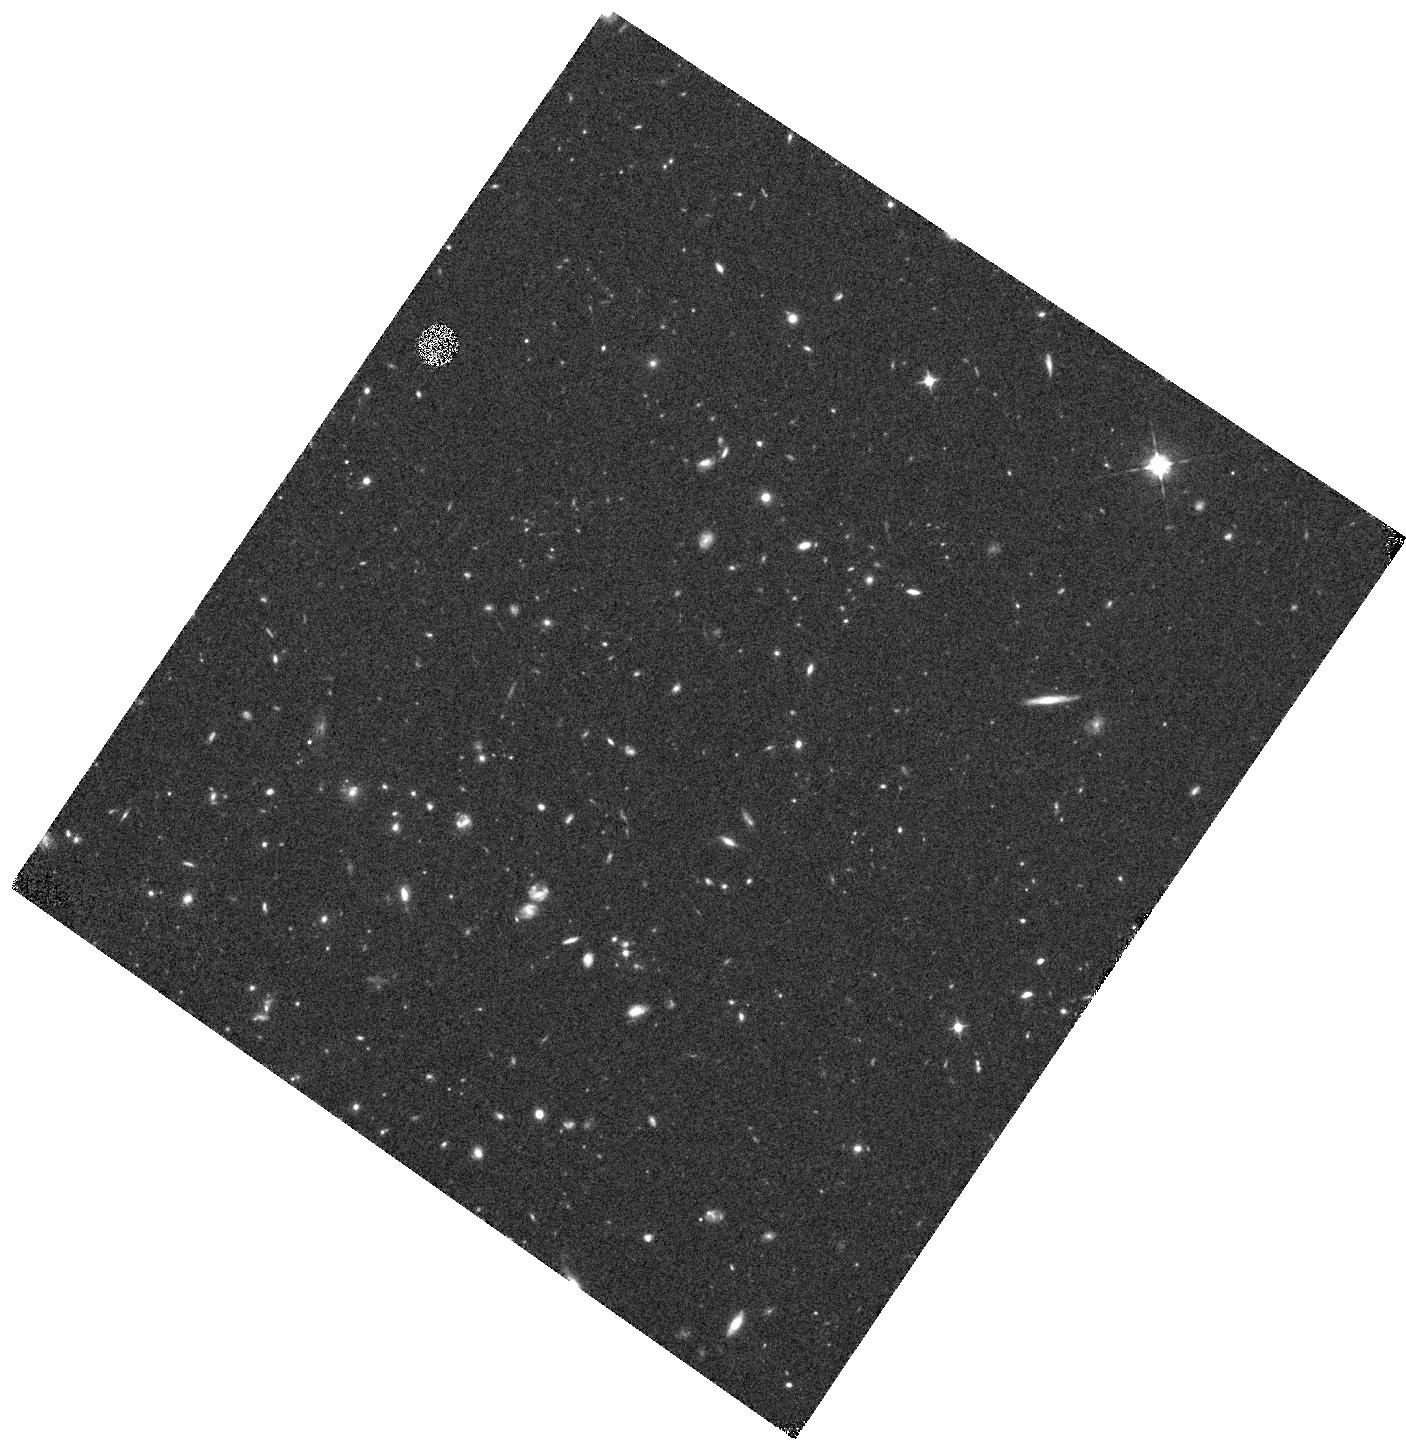
Target: IRC0218A-F105W. Instrument: WFC3/IR. Filter: F105W. Exposure: 40 min. Observation ID: hst_12590_06_wfc3_ir_f105w_ibrh06

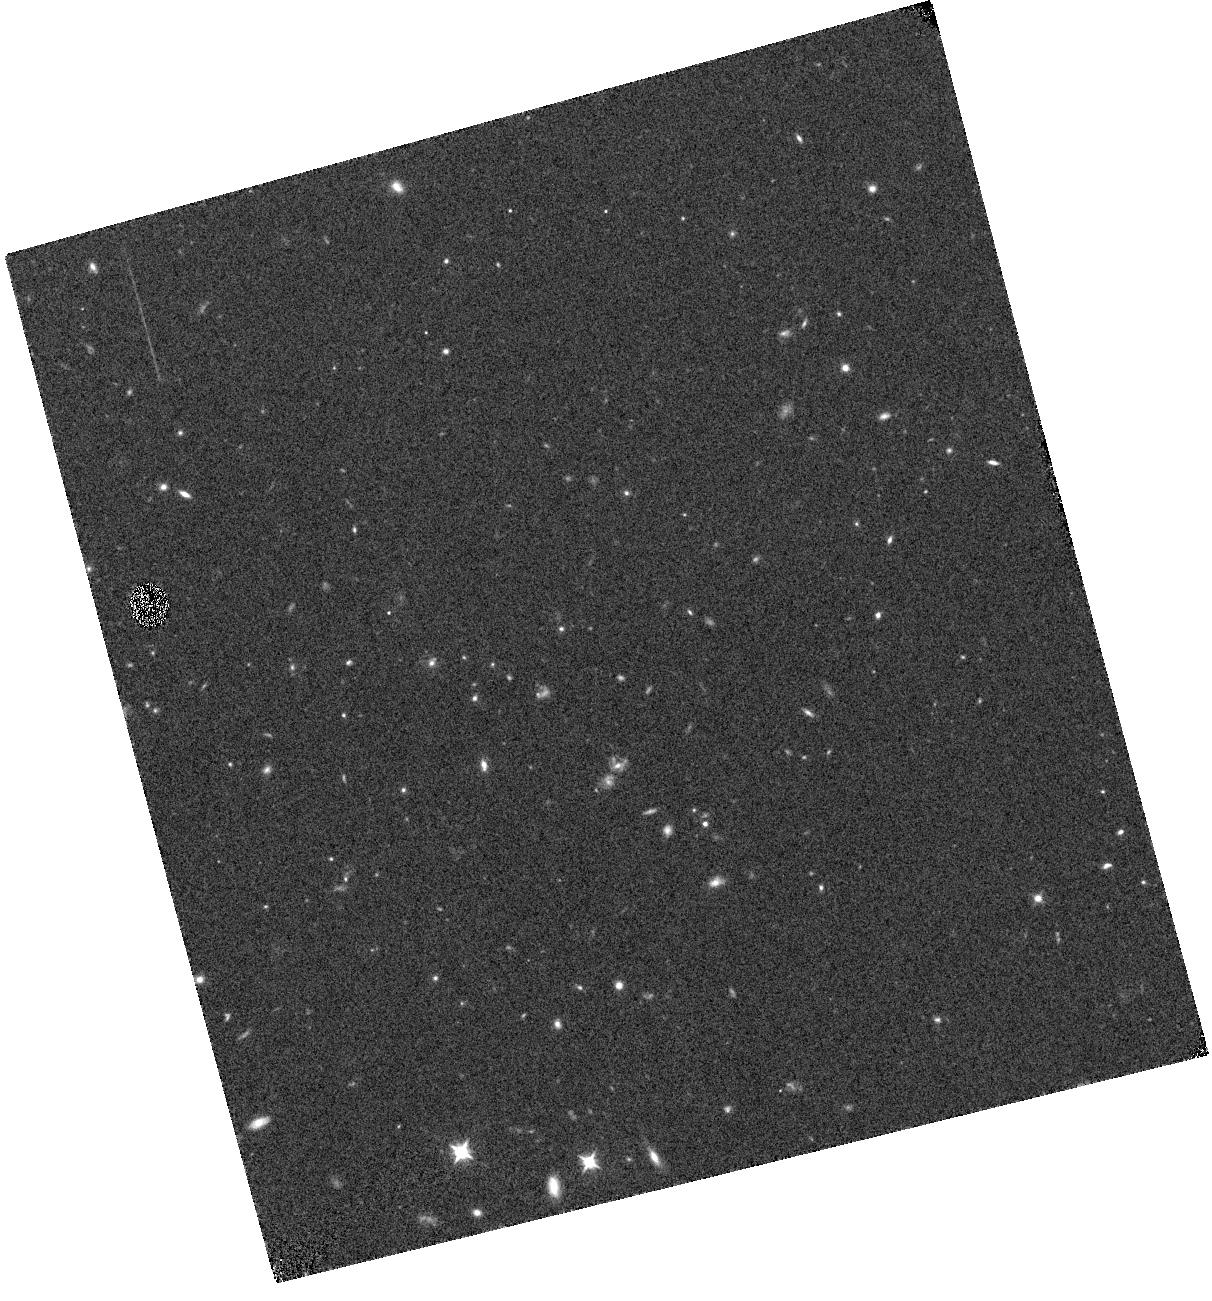
Target: IRC0218A-CENTER-G102. Instrument: WFC3/IR. Filter: F105W. Exposure: 9 min. Observation ID: hst_12590_02_wfc3_ir_f105w_ibrh02

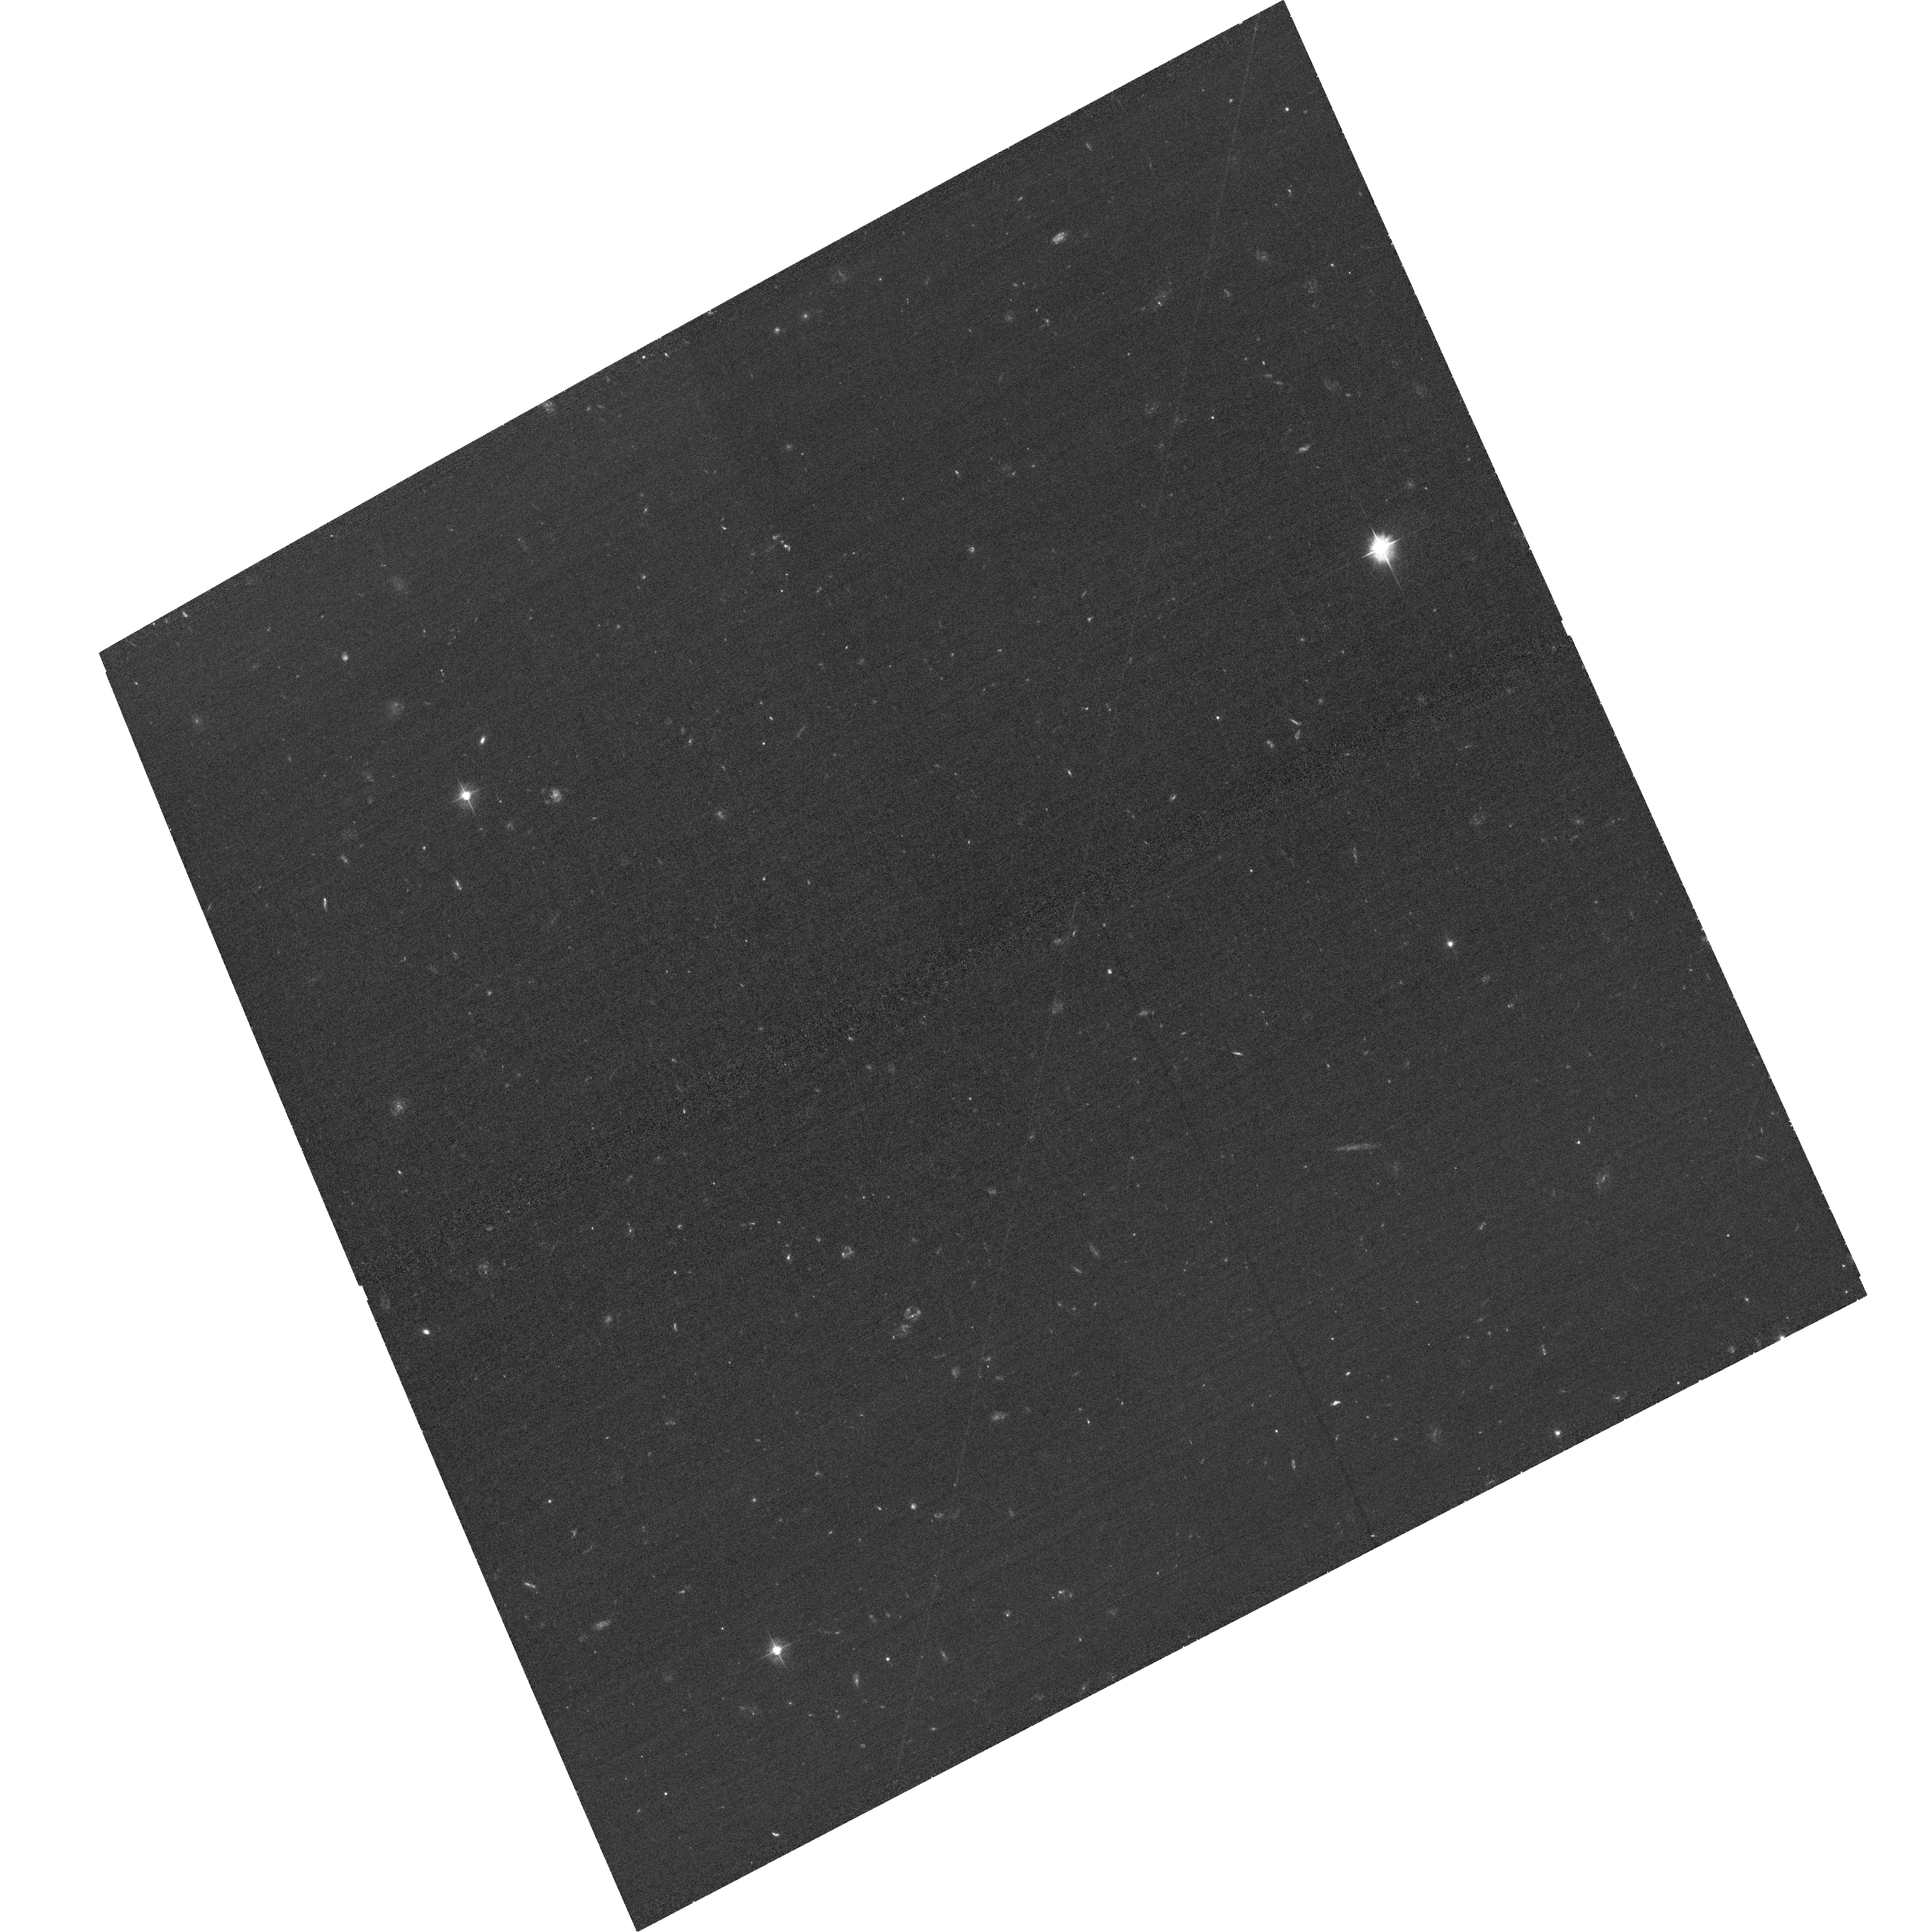
Target: IRC0218A-ACS. Instrument: ACS/WFC. Filter: F475W. Exposure: 37 min. Observation ID: hst_12590_08_acs_wfc_f475w_jbrh08

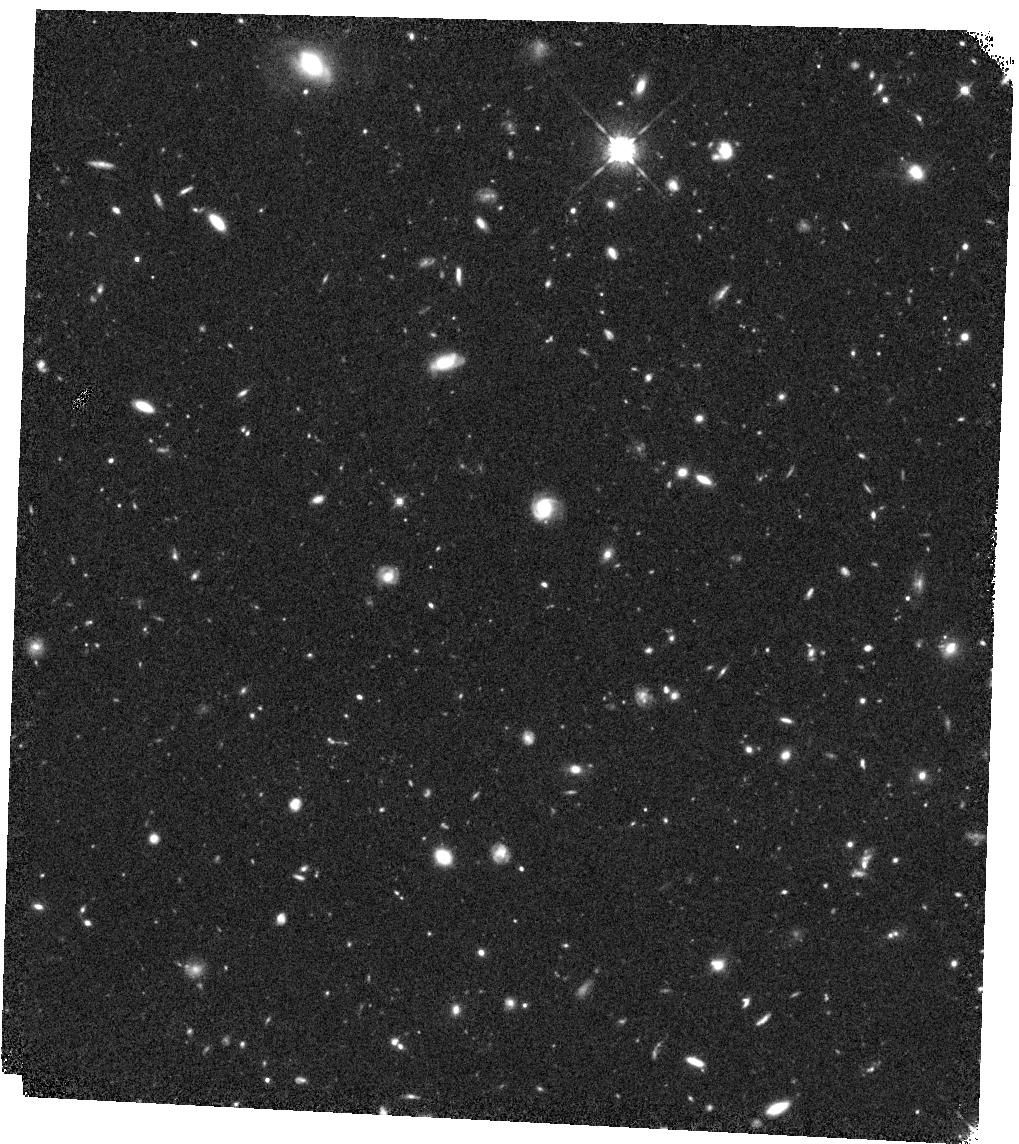
Target: IRC0218A-WFC3-OFFSET. Instrument: WFC3/IR. Filter: F125W. Exposure: 40 min. Observation ID: hst_12590_09_wfc3_ir_f125w_ibrh09

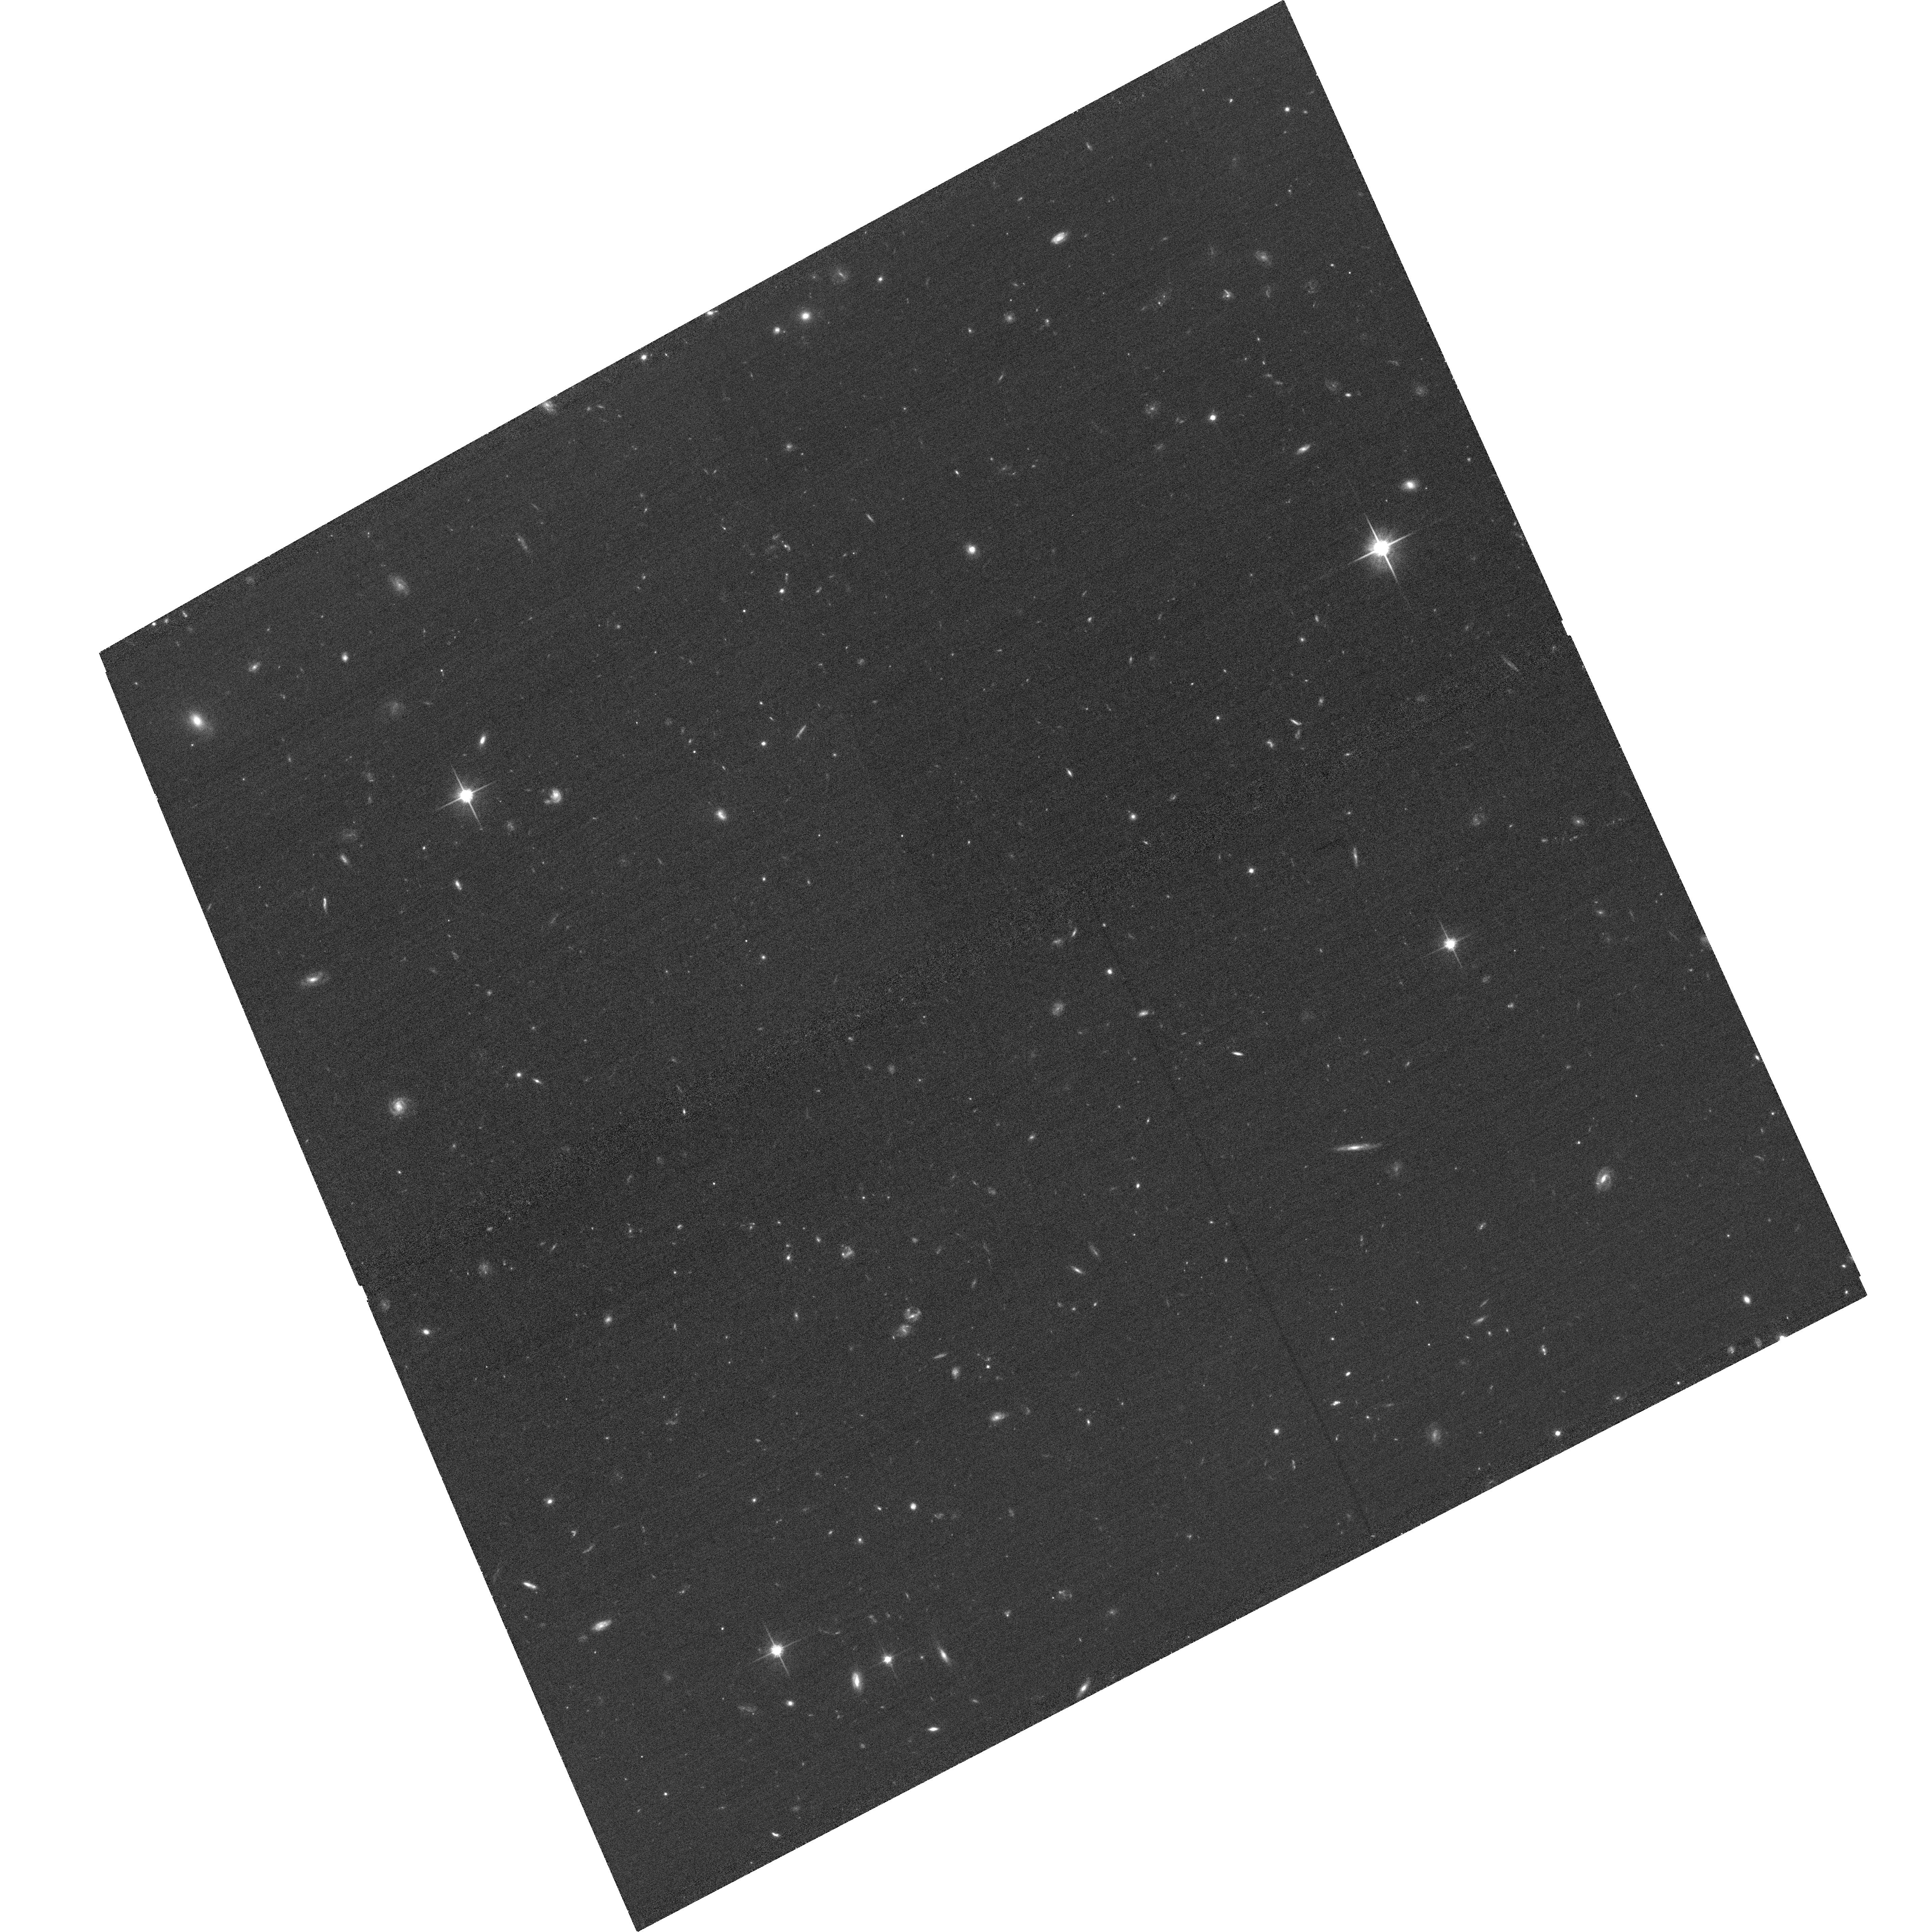
Target: IRC0218A-ACS. Instrument: ACS/WFC. Filter: F814W. Exposure: 32 min. Observation ID: hst_12590_07_acs_wfc_f814w_jbrh07

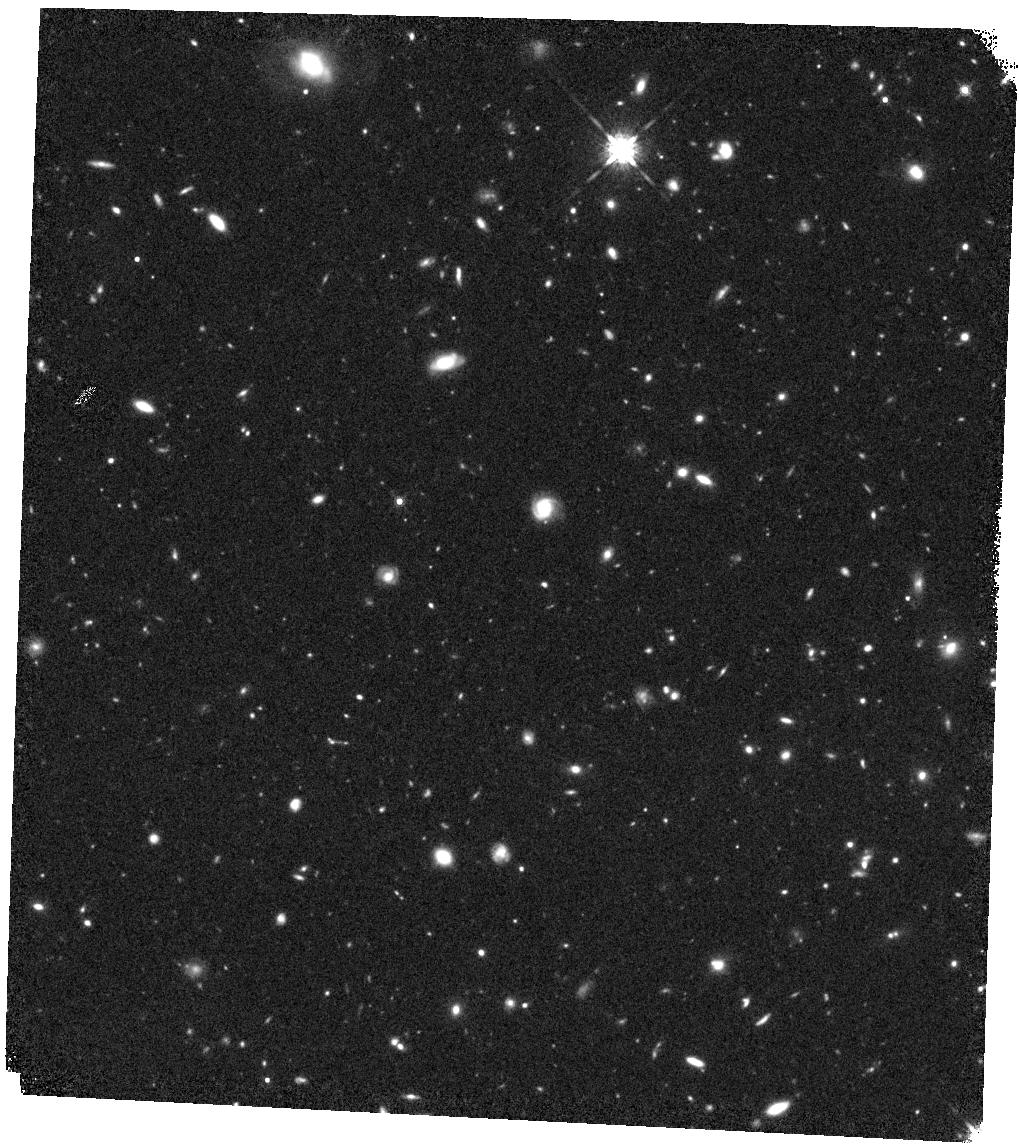
Target: IRC0218A-WFC3-OFFSET. Instrument: WFC3/IR. Filter: F160W. Exposure: 50 min. Observation ID: hst_12590_09_wfc3_ir_f160w_ibrh09

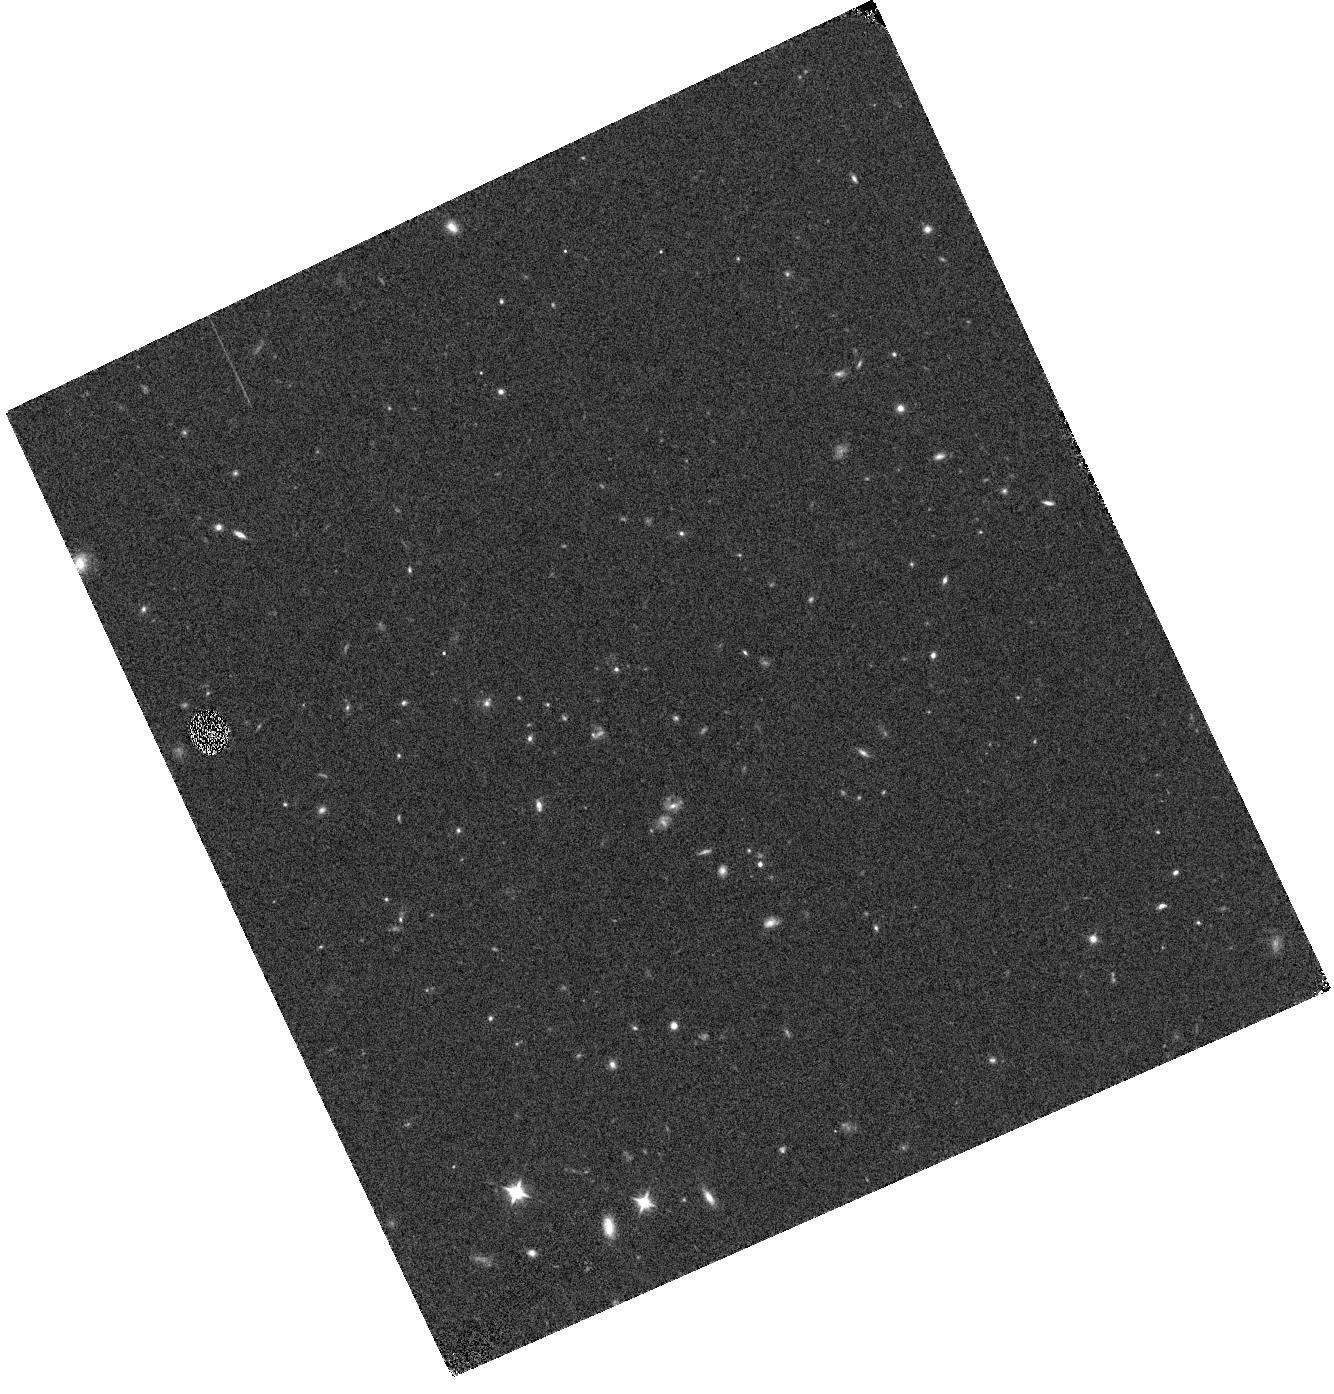
Target: IRC0218A-CENTER-G102. Instrument: WFC3/IR. Filter: F105W. Exposure: 9 min. Observation ID: hst_12590_03_wfc3_ir_f105w_ibrh03

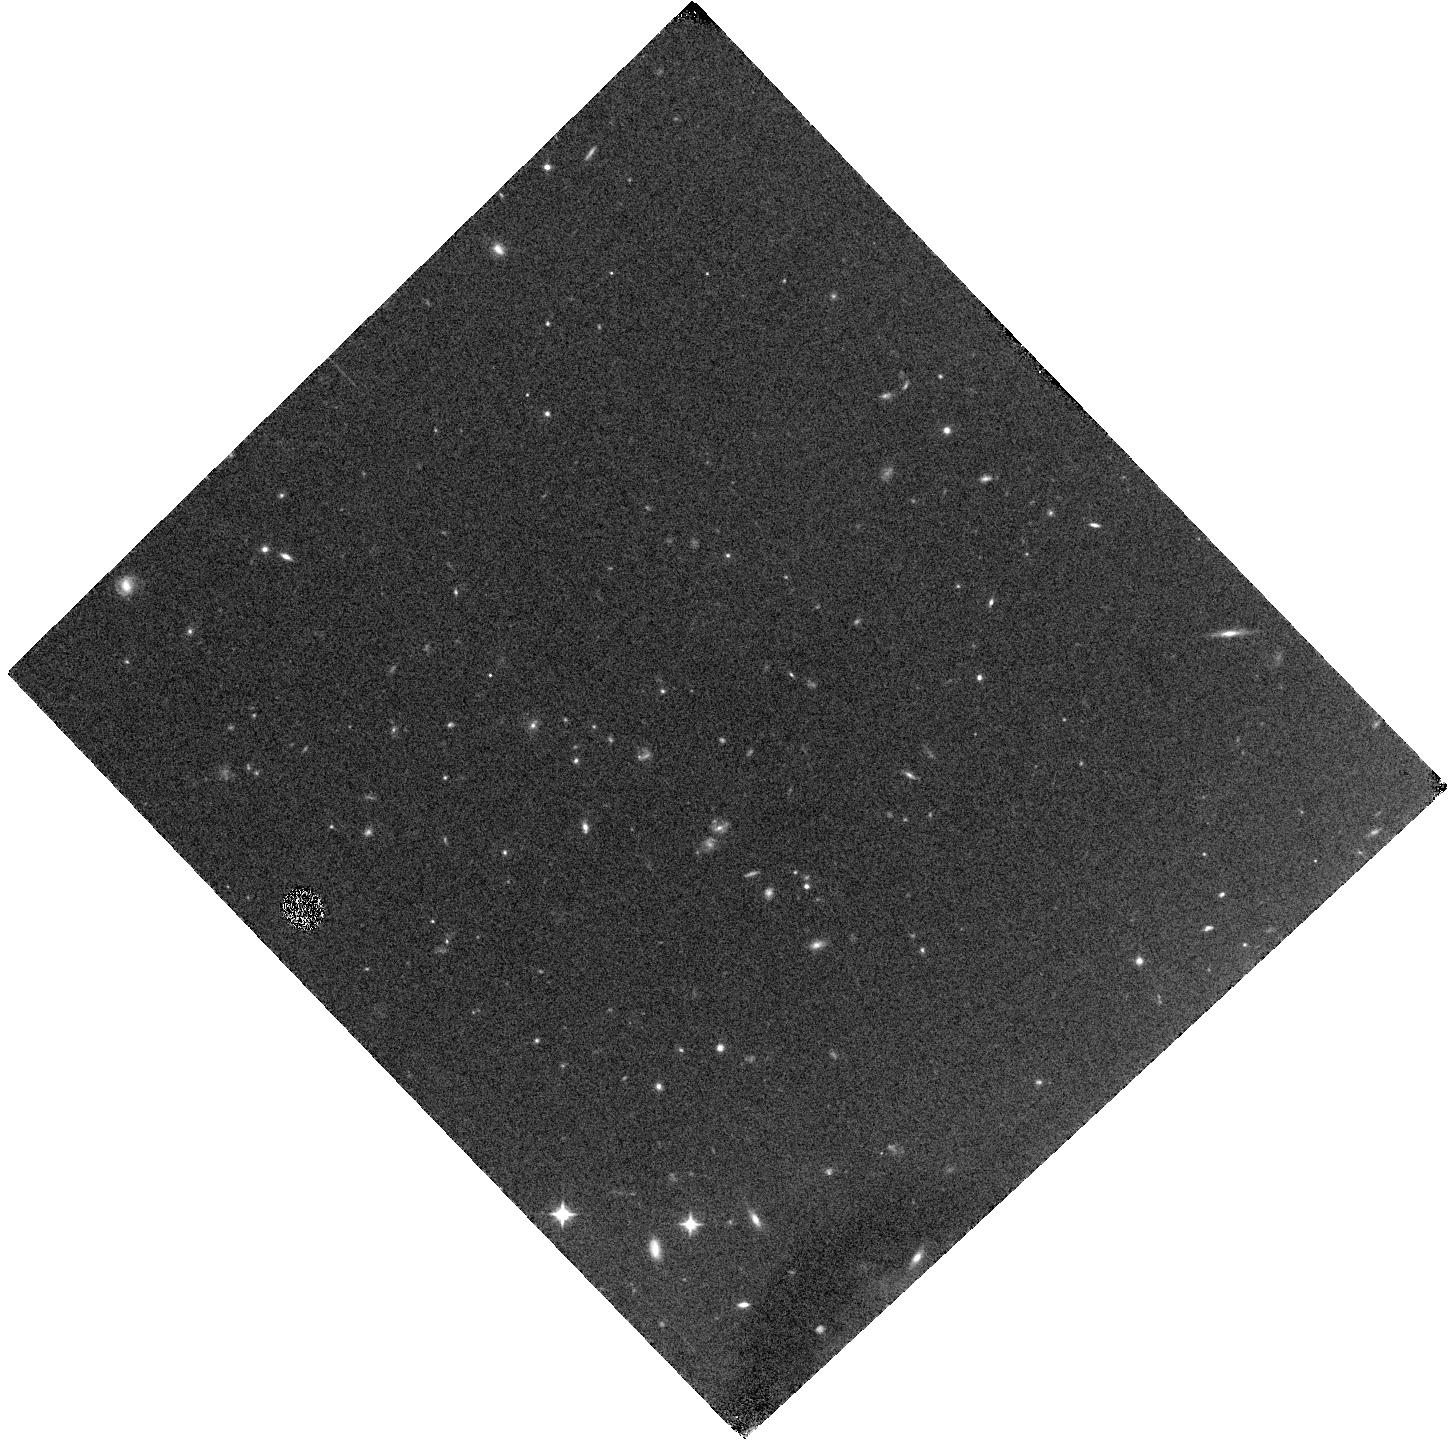
Target: IRC0218A-CENTER-G102. Instrument: WFC3/IR. Filter: F105W. Exposure: 9 min. Observation ID: hst_12590_05_wfc3_ir_f105w_ibrh05

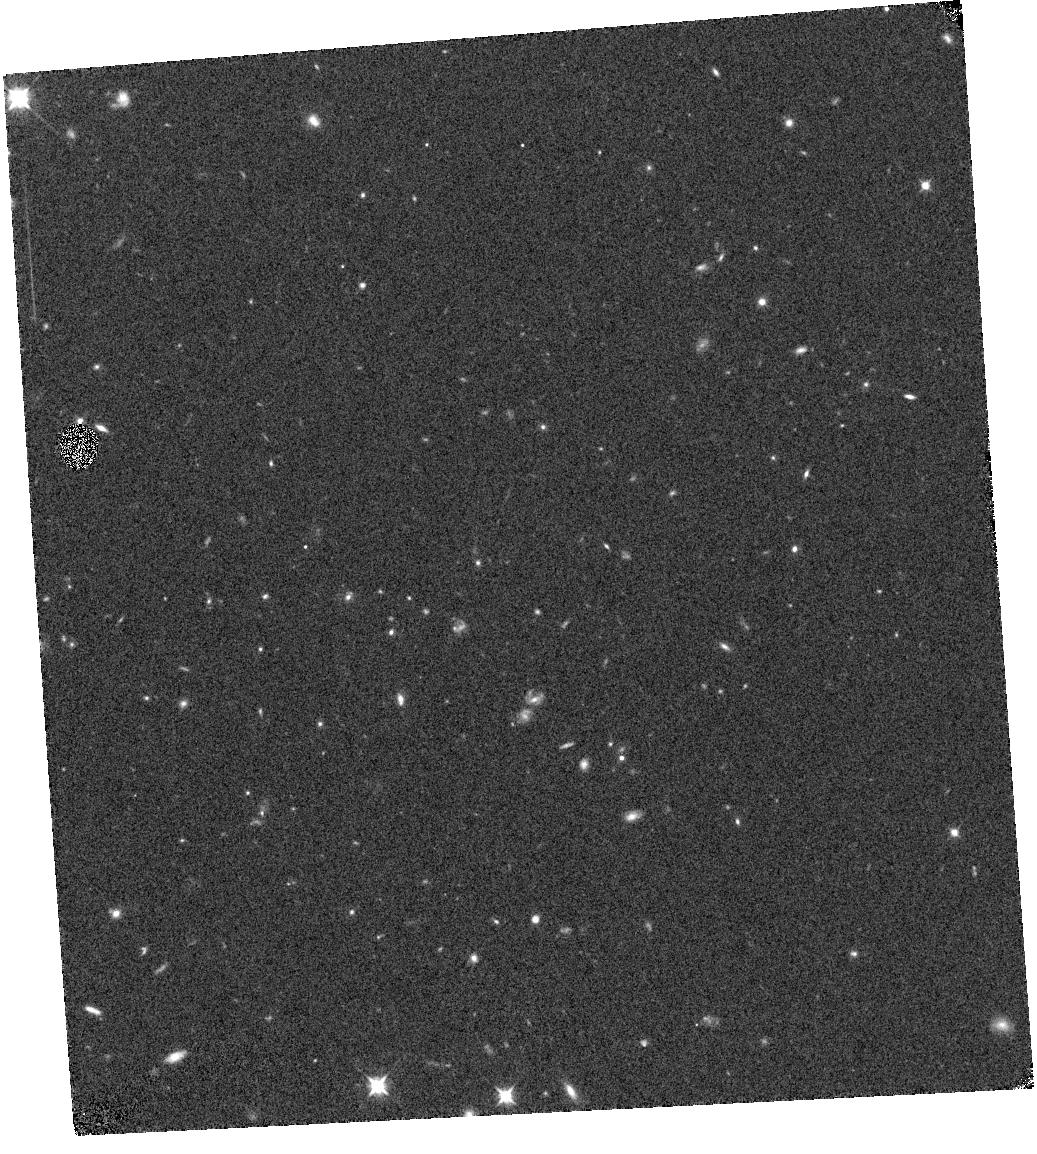
Target: IRC0218A-CENTER-G102. Instrument: WFC3/IR. Filter: F105W. Exposure: 9 min. Observation ID: hst_12590_01_wfc3_ir_f105w_ibrh01

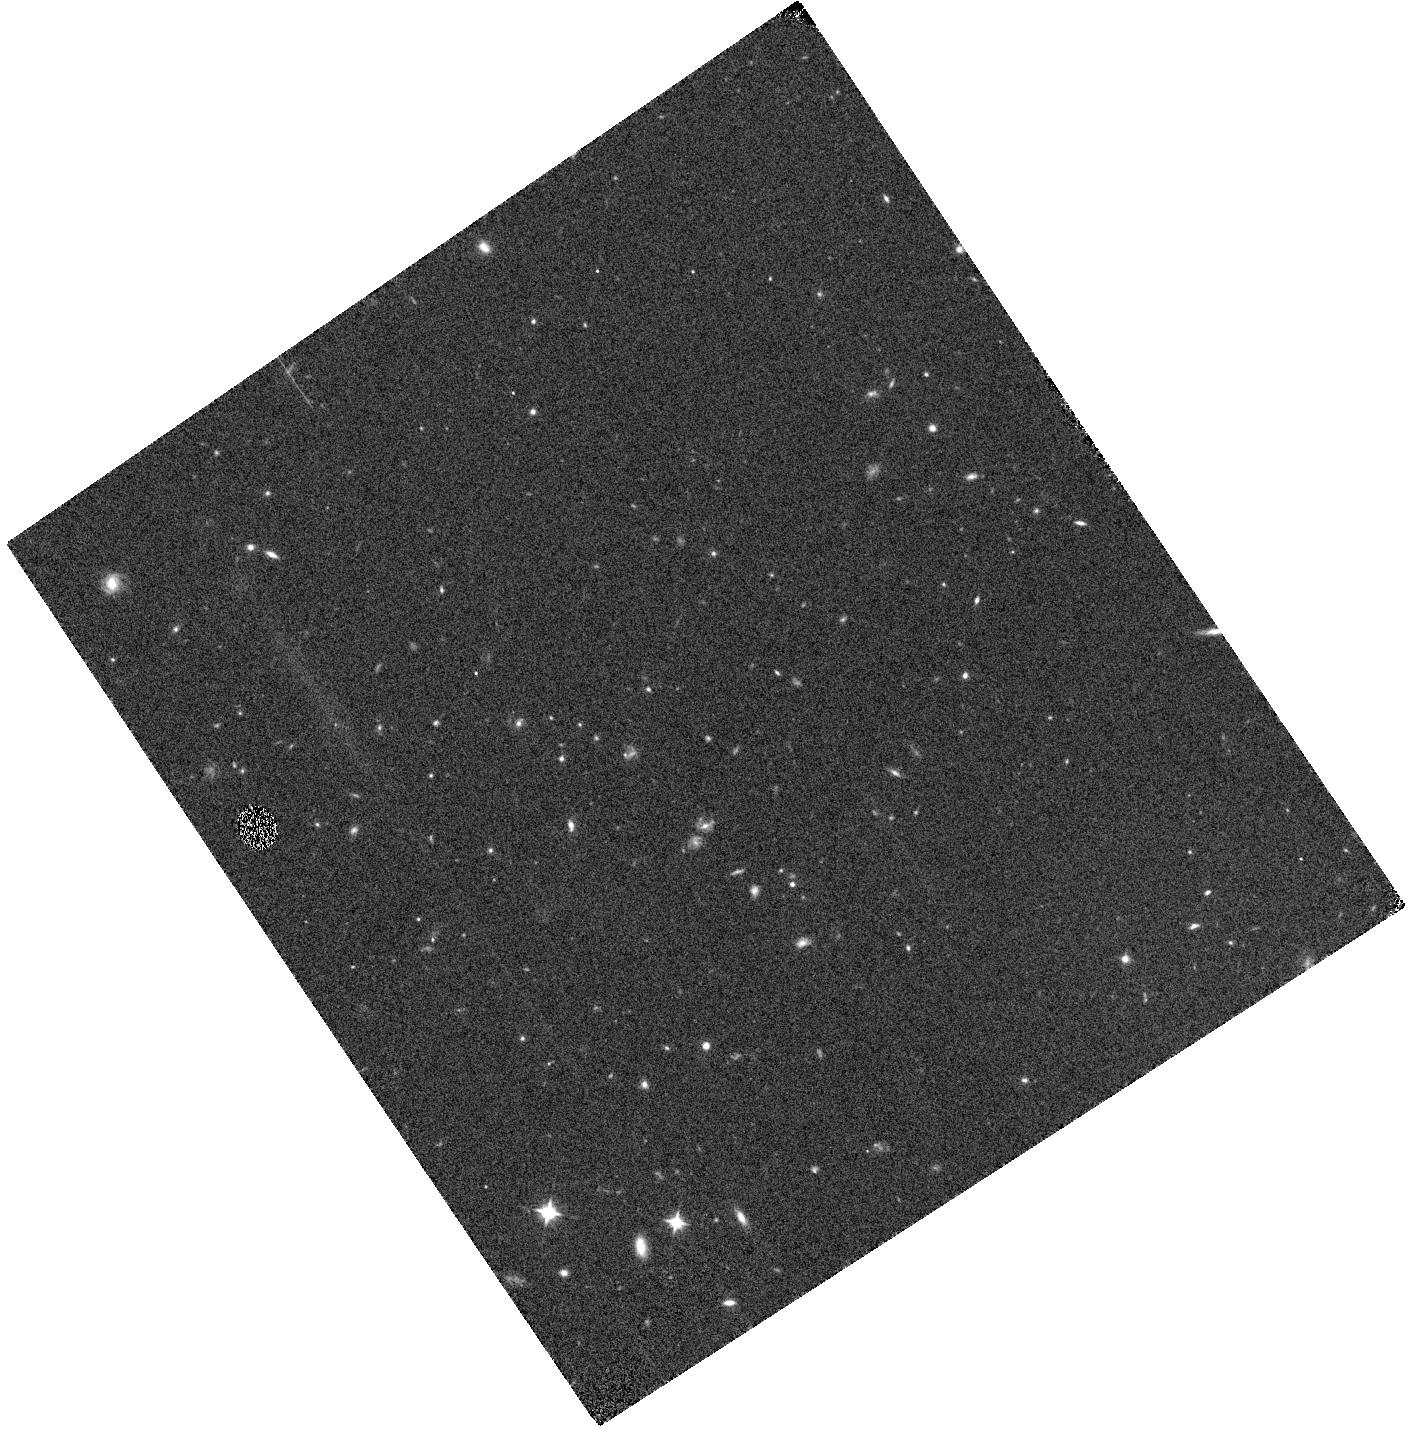
Target: IRC0218A-CENTER-G102. Instrument: WFC3/IR. Filter: F105W. Exposure: 9 min. Observation ID: hst_12590_04_wfc3_ir_f105w_ibrh04

Galaxy Assembly at High Densities: HST Dissection of a Cluster at z=1.62 (PI: Papovich, Casey)

The study of high redshift cluster galaxies near the epoch at which they form their stars provides the most diagnostic power on models of galaxy formation, which make strong predictions for galaxy evolution in these high density environments. This motivates the study of cluster galaxies at redshifts > 1.5, where most of the stars in cluster galaxies form, and the clusters assemble. Here we propose a detailed study of galaxy evolution in one galaxy cluster at z=1.62 using HST/ACS and WFC3 imagining, and WFC3 spectroscopy. This galaxy cluster was identified solely as an overdensity of Spitzer/IRAC sources with red IRAC colors, with little bias toward optically red or blue galaxies. The cluster has only 12 spectroscopic redshifts, mostly for active and star-forming galaxies, and measuring redshifts for most of the passive galaxies is beyond the capabilities of ground-based telescopes. The scientific goals of this proposal are (1) to measure spectroscopic redshifts of the red, passive galaxies to J(AB)=22.8 mag (~J* + 1 mag) in this cluster with the WFC3 grism in order to confirm cluster members and map the cluster in redshift space, (2) to measure the strength of the 4000 Angstrom/Balmer break from the grism spectra, providing valuable information on the galaxy stellar population ages and masses, (3) to measure the spatially resolved structures and faint, H(AB)=26 mag, subcomponents in these galaxies, constraining their assembly and formation histories, and (4) to use these observations to make comparisons to expectations from theoretical galaxy formation models.